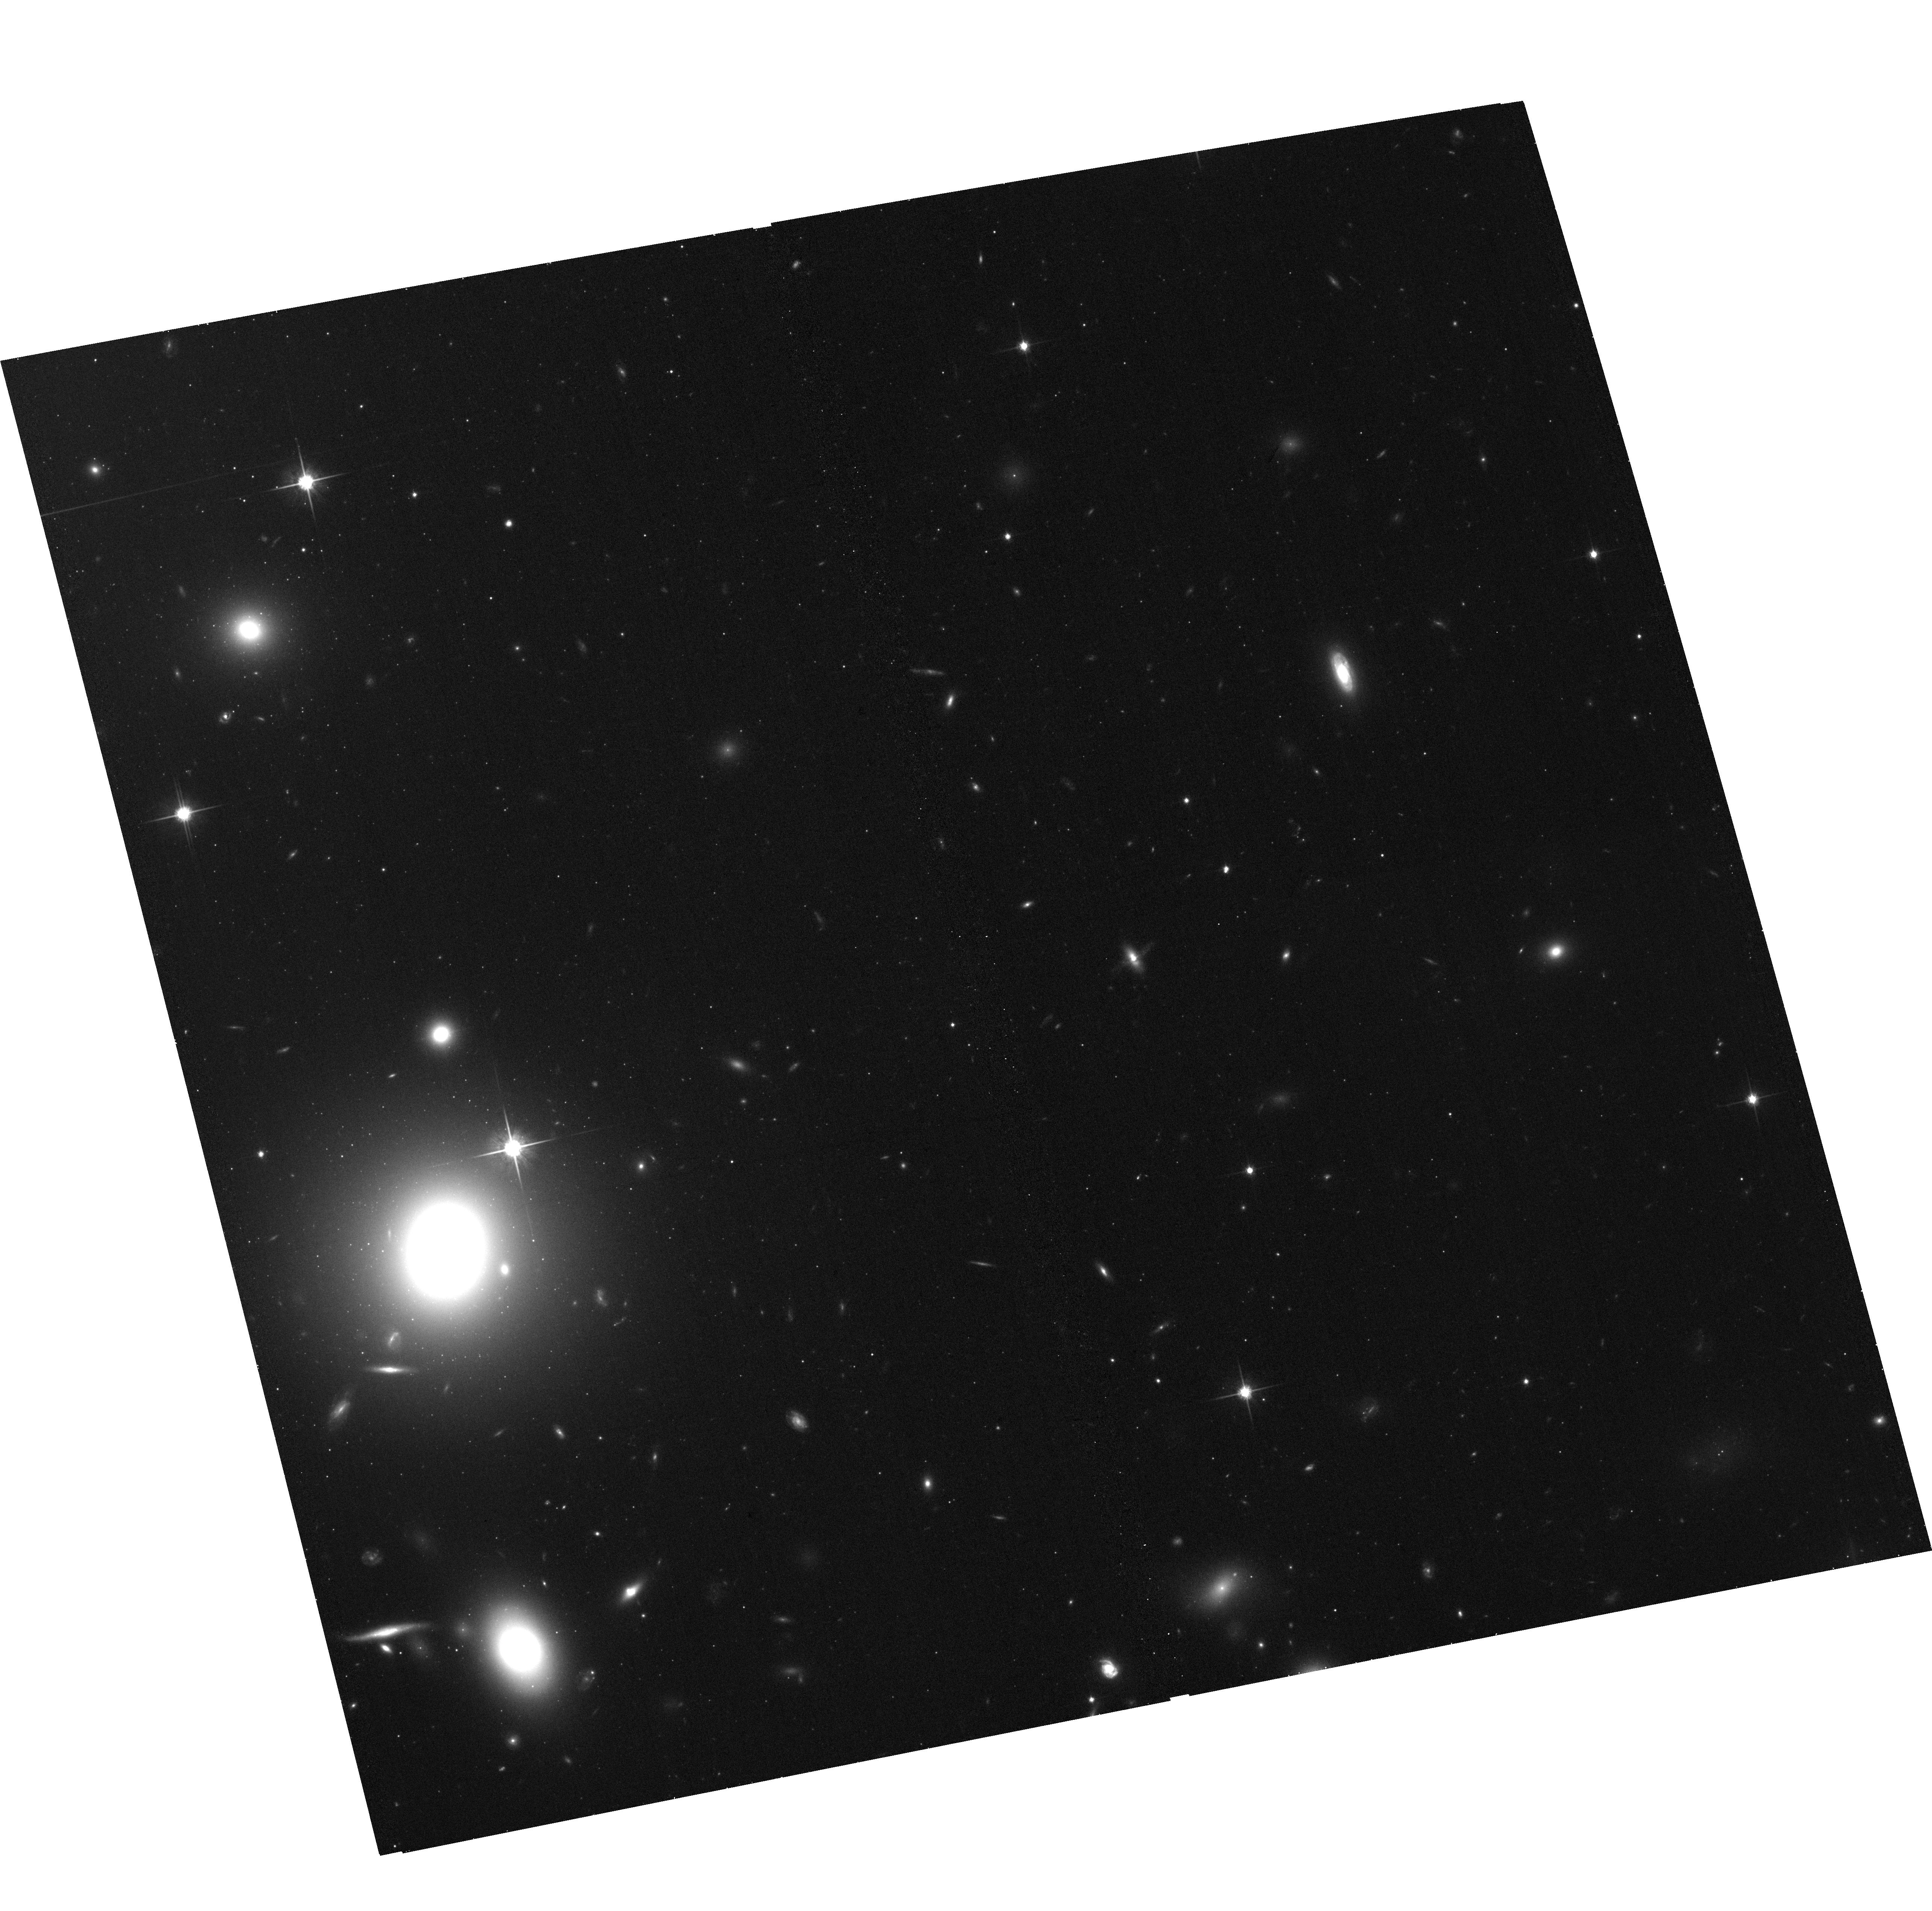
Target: COMA4-6. Instrument: ACS/WFC. Filter: F814W. Exposure: 23 min. Observation ID: hst_12918_06_acs_wfc_f814w_jc1g06

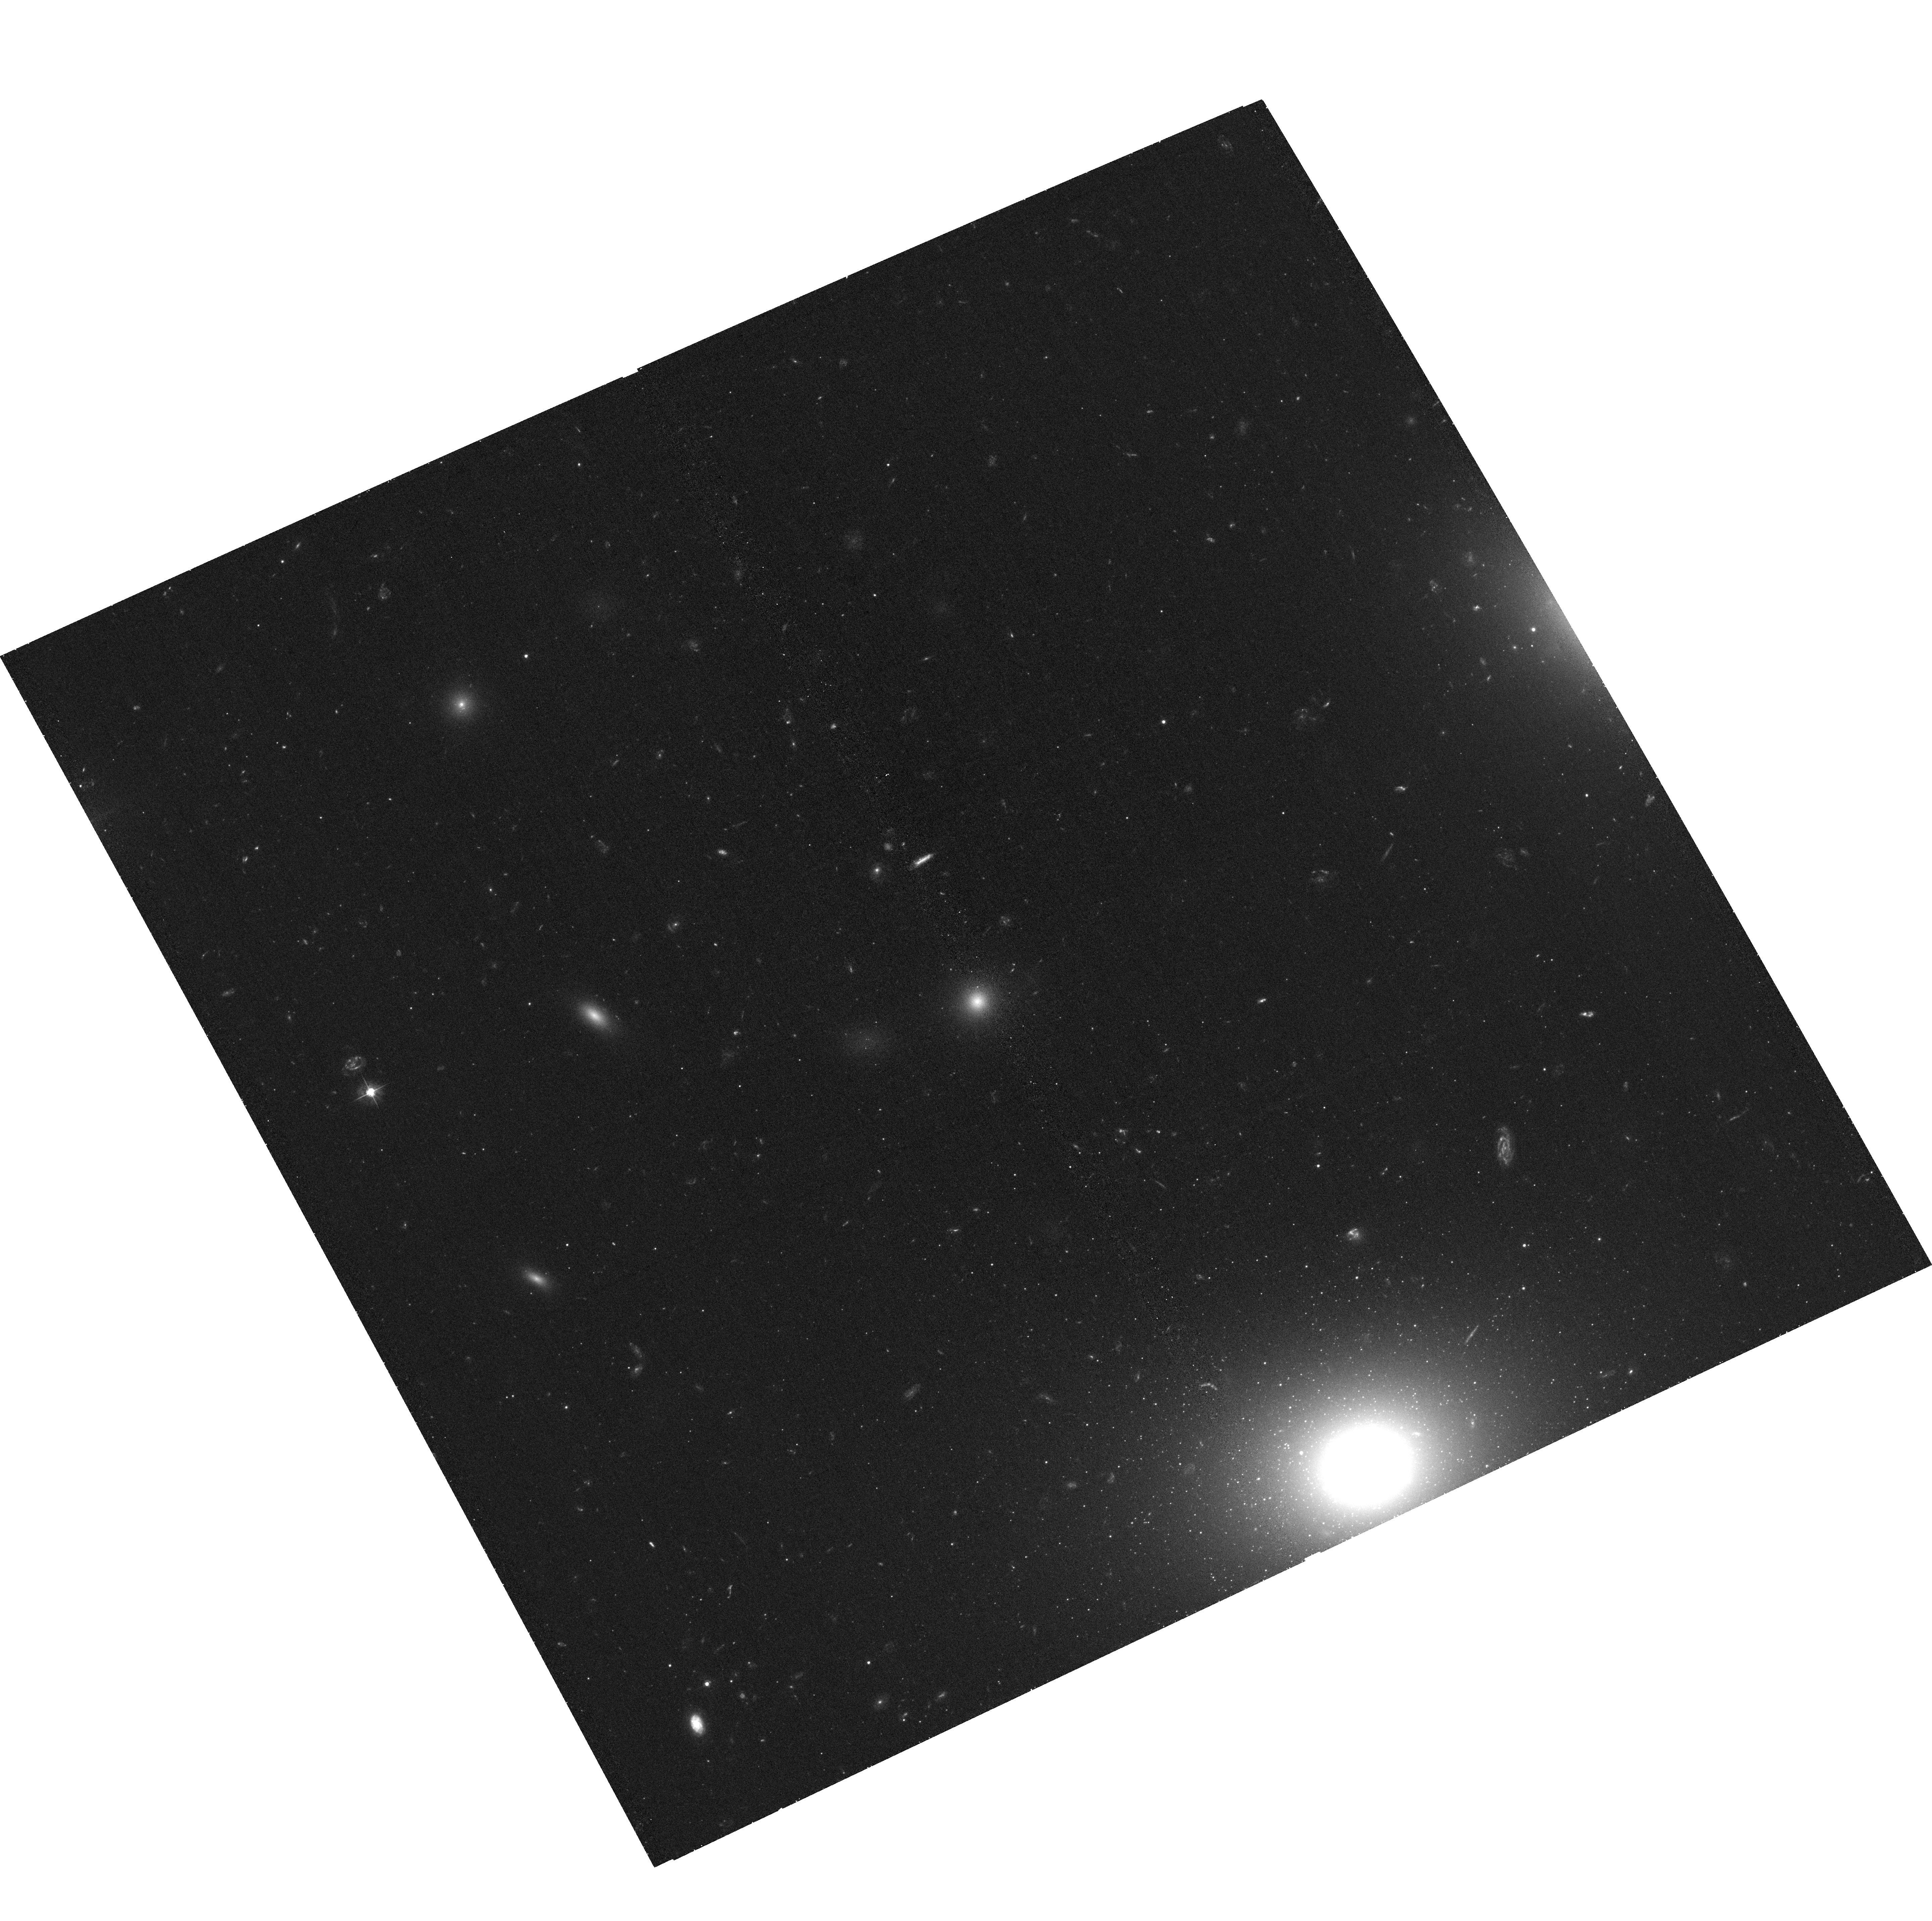
Target: COMA2-0. Instrument: ACS/WFC. Filter: F475W. Exposure: 43 min. Observation ID: hst_12918_01_acs_wfc_f475w_jc1g01

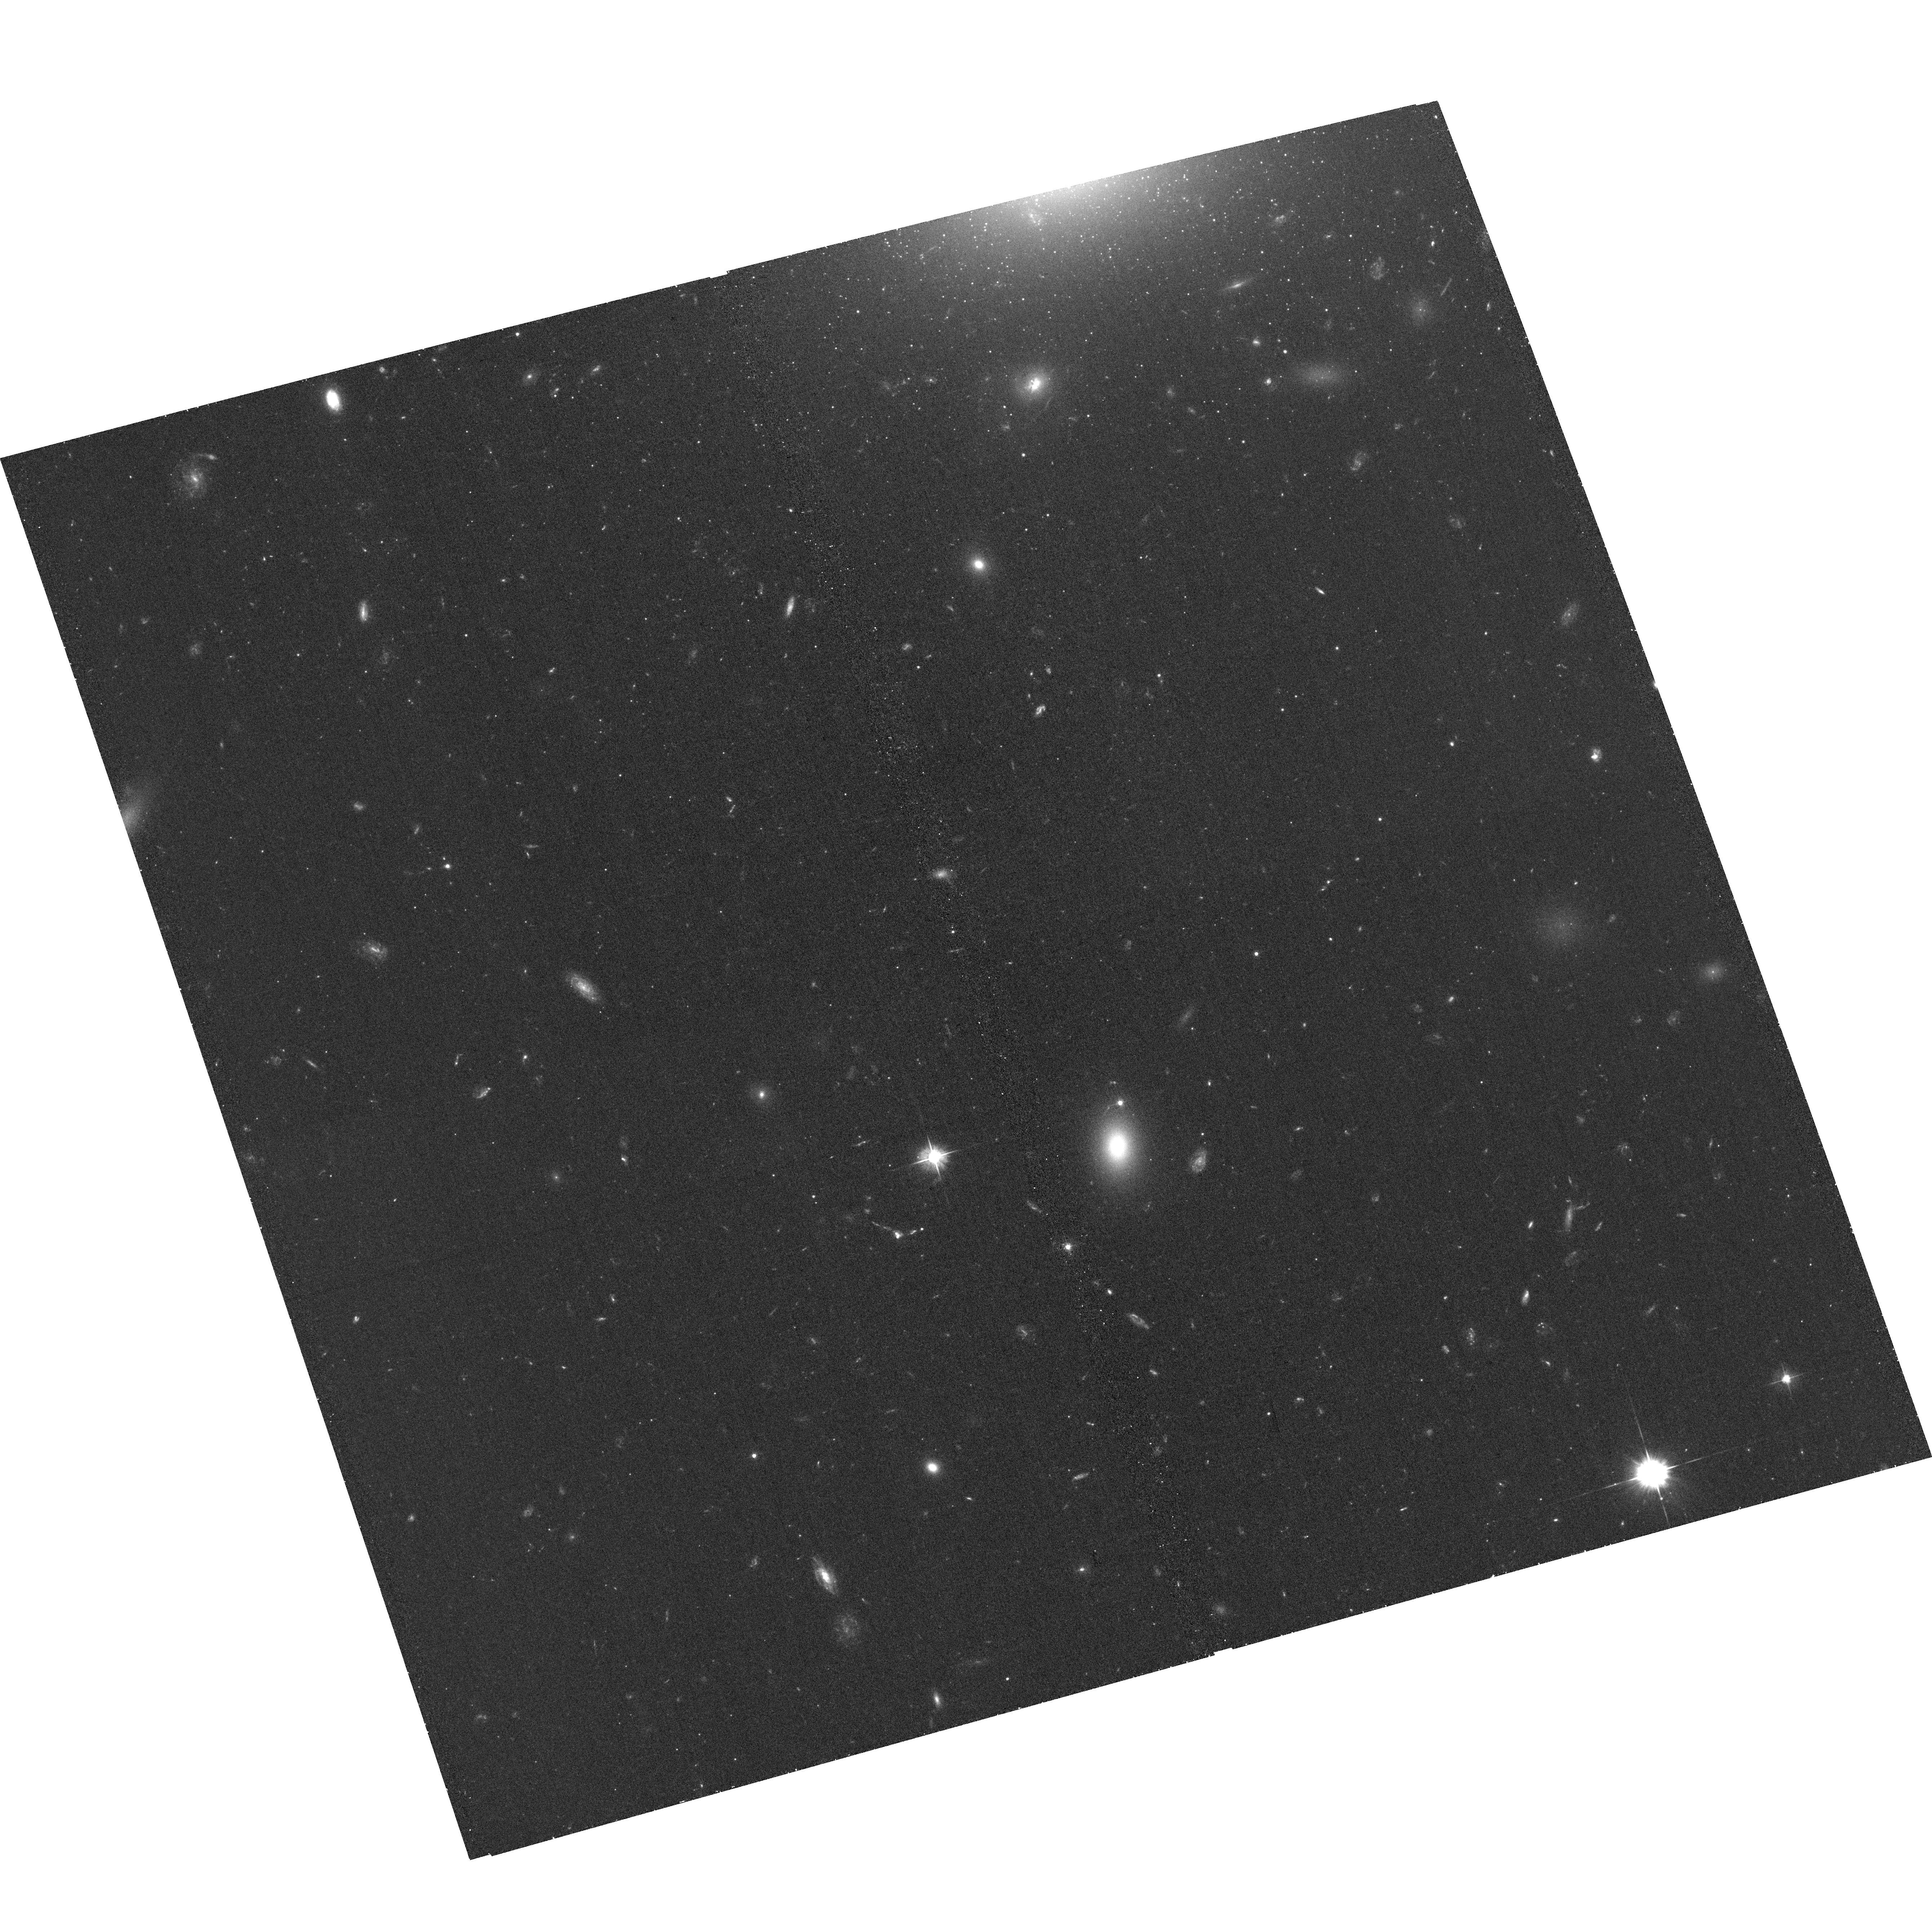
Target: COMA3-0. Instrument: ACS/WFC. Filter: F475W. Exposure: 43 min. Observation ID: hst_12918_02_acs_wfc_f475w_jc1g02

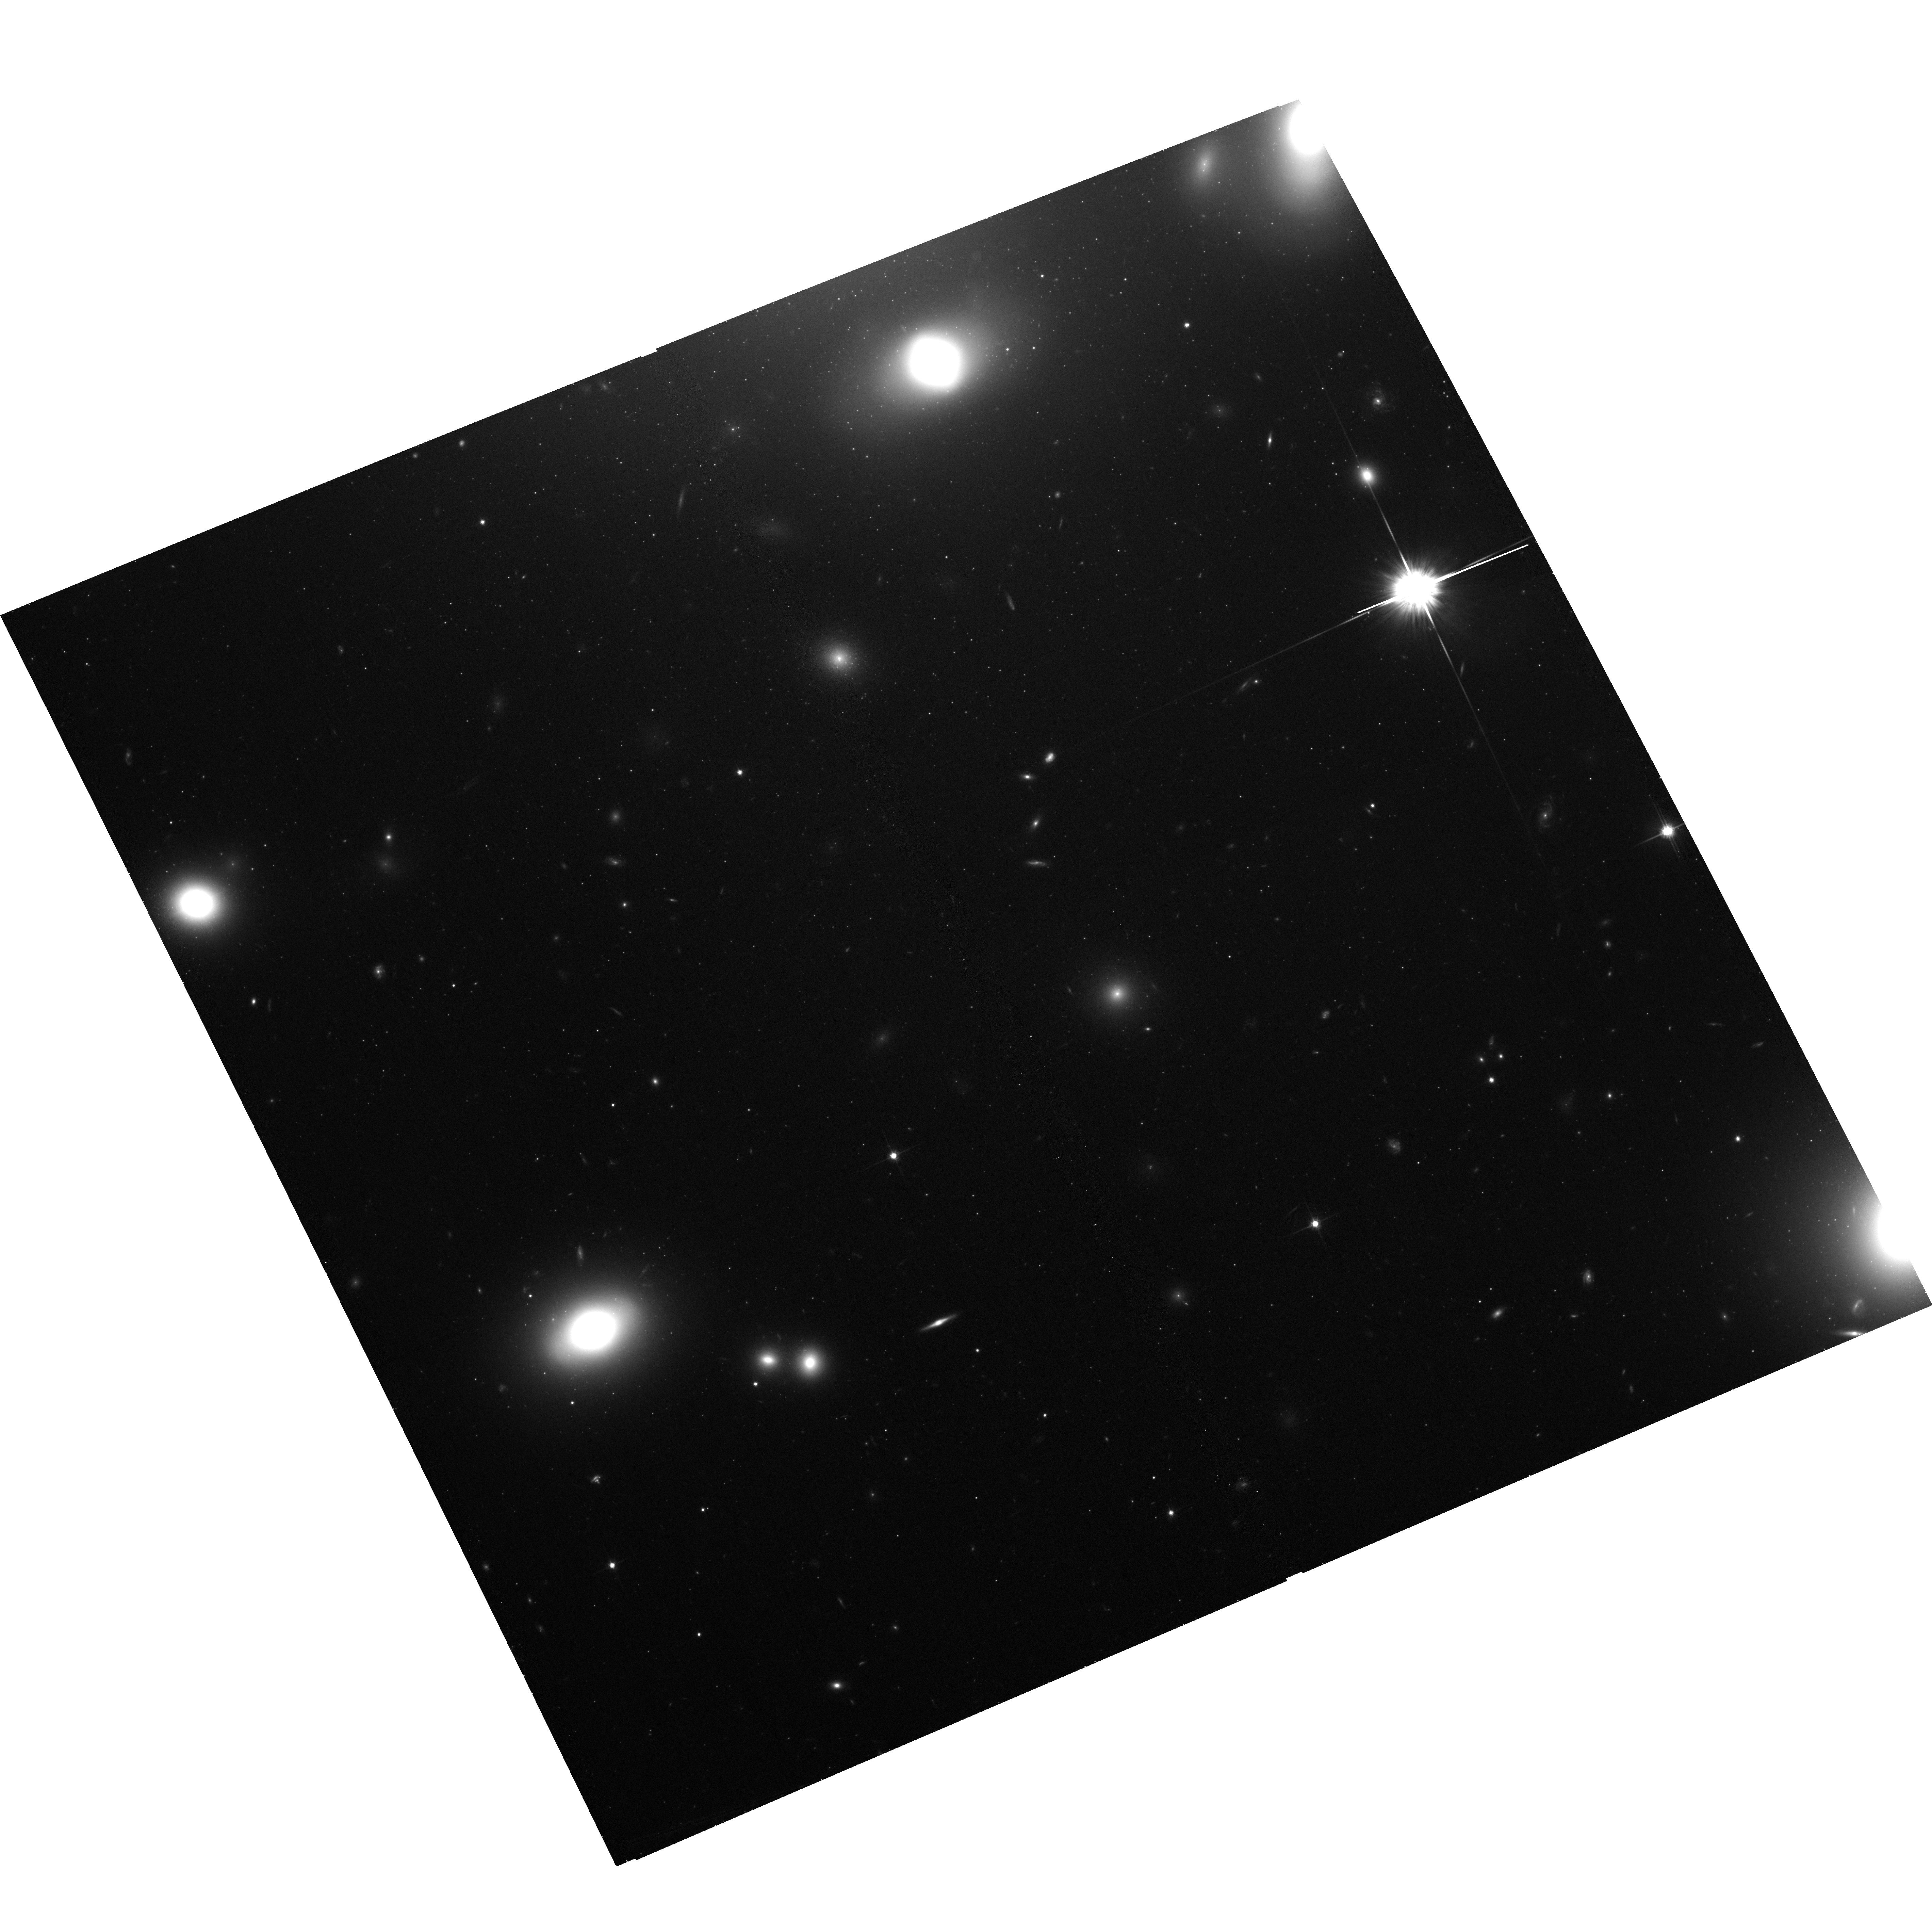
Target: COMA4-5. Instrument: ACS/WFC. Filter: F814W. Exposure: 23 min. Observation ID: hst_12918_04_acs_wfc_f814w_jc1g04

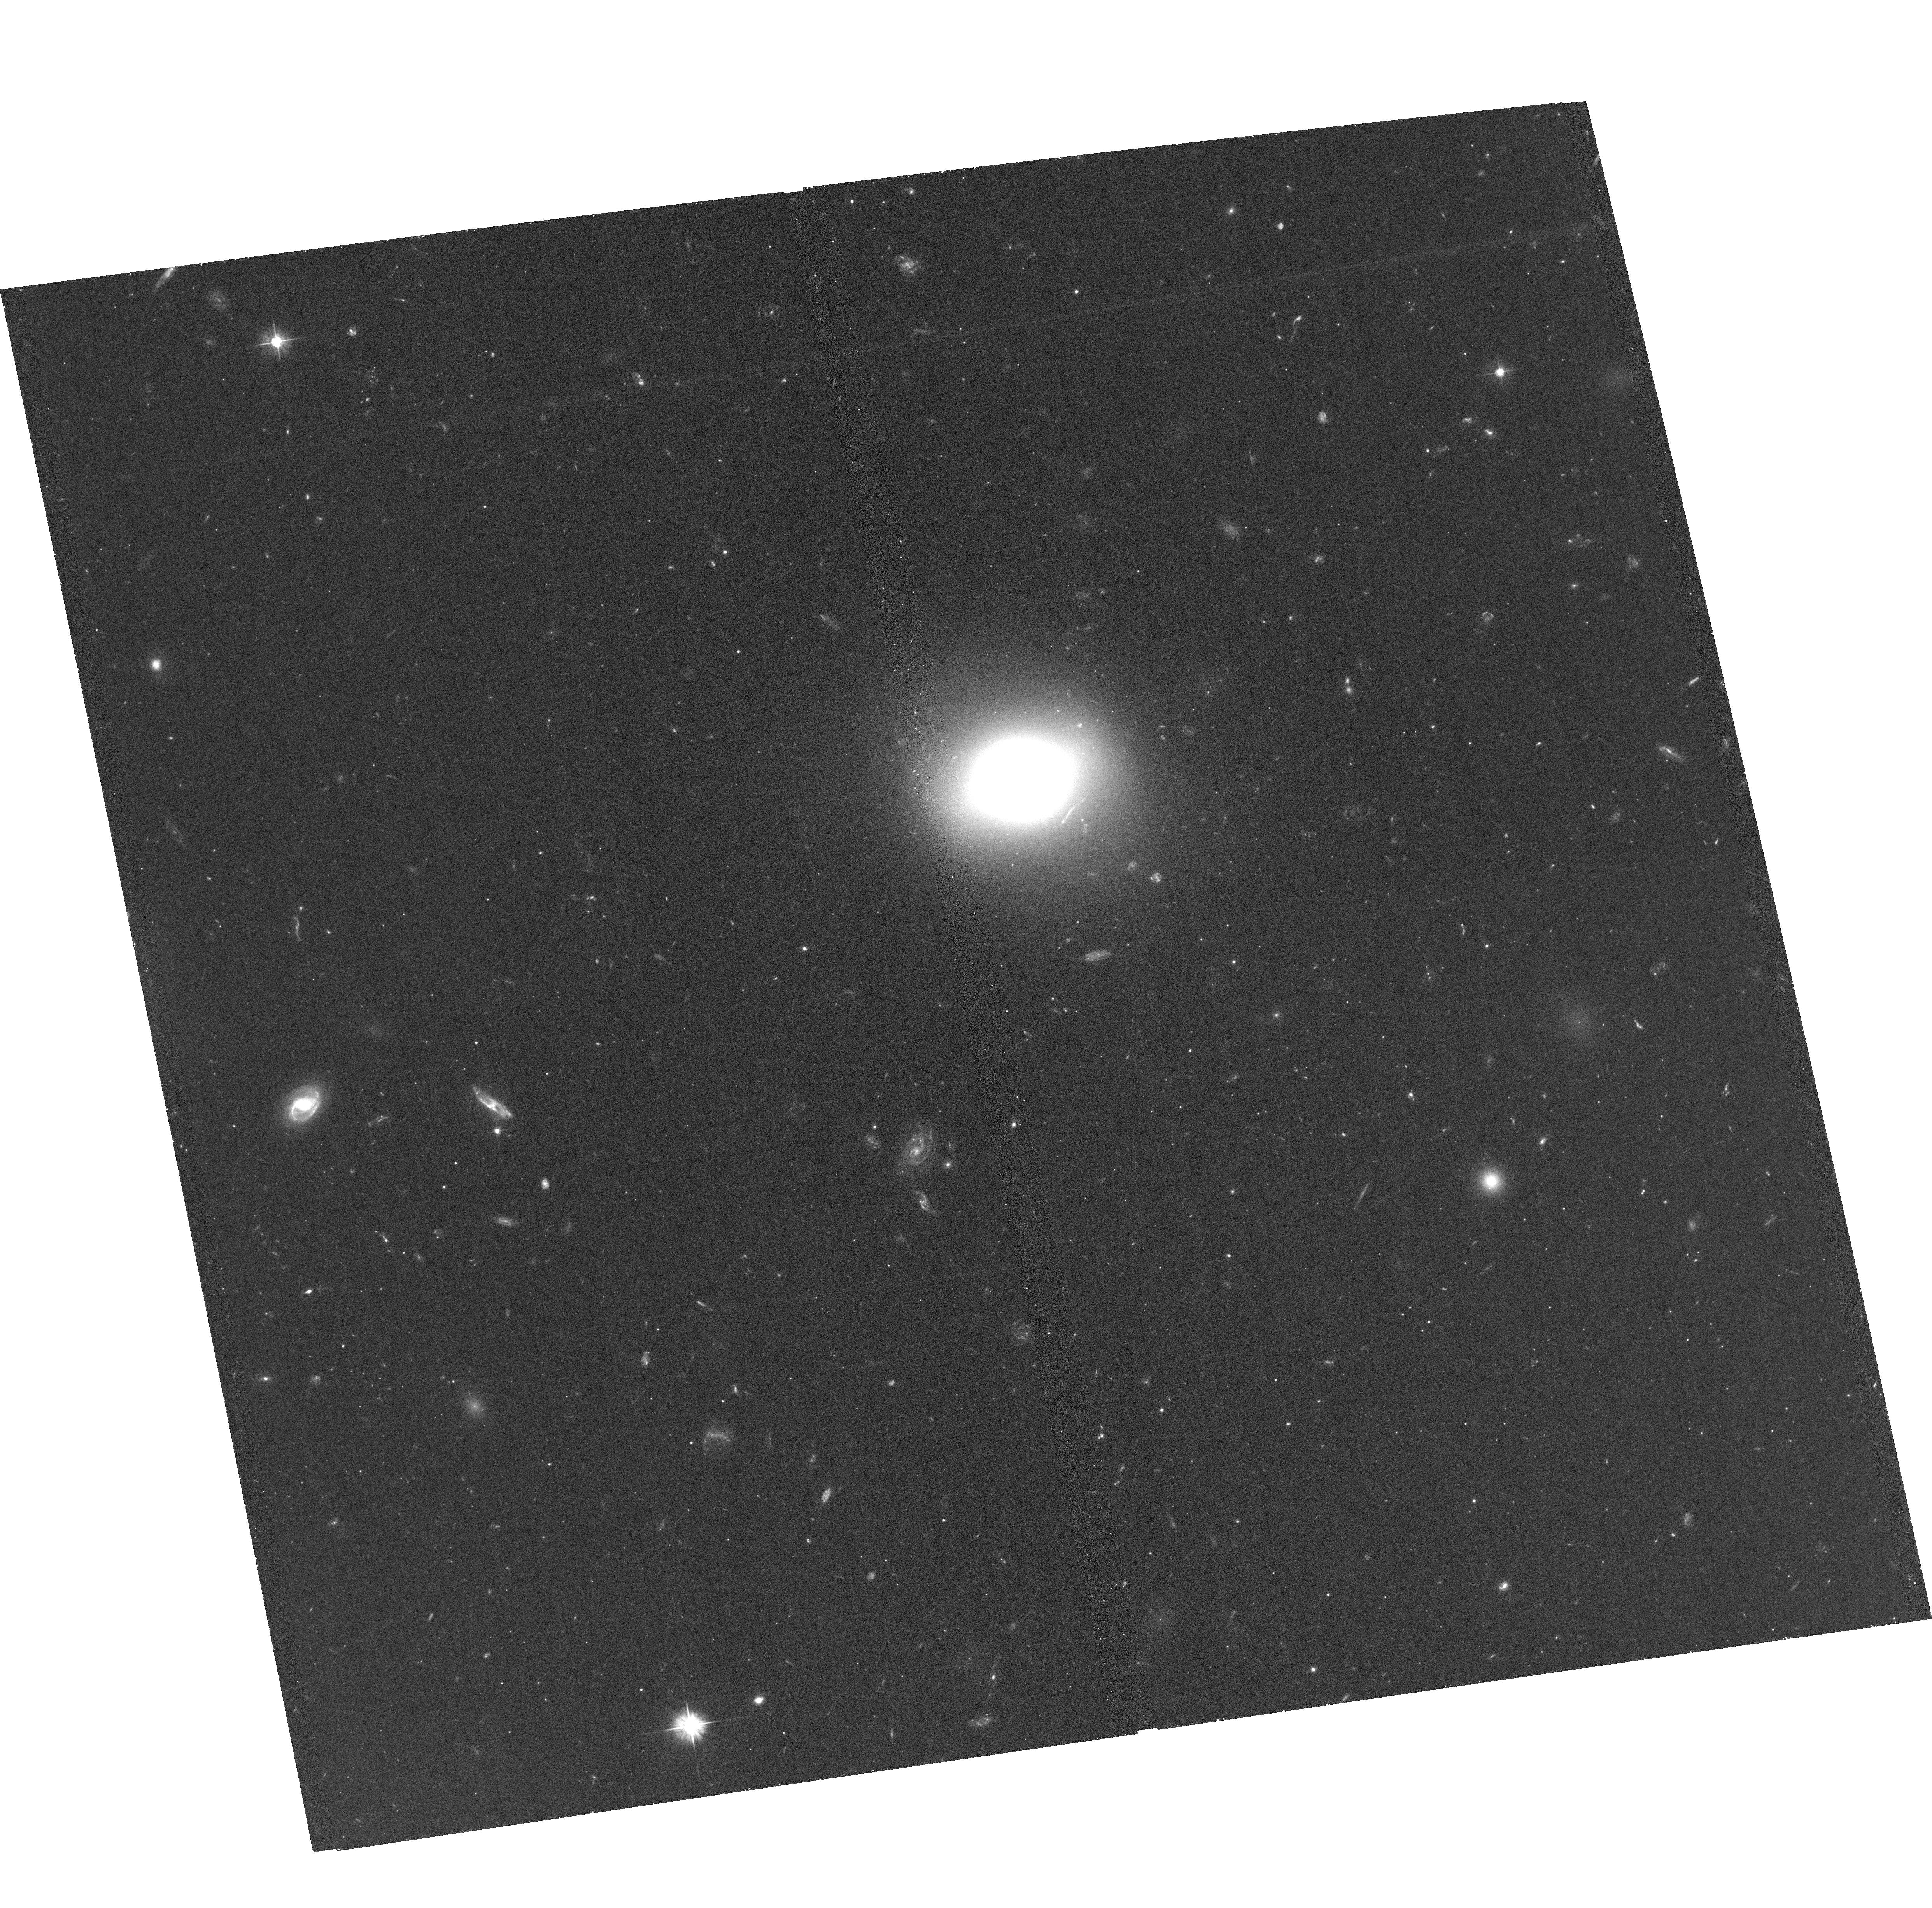
Target: COMA2-4. Instrument: ACS/WFC. Filter: F475W. Exposure: 43 min. Observation ID: hst_12918_03_acs_wfc_f475w_jc1g03

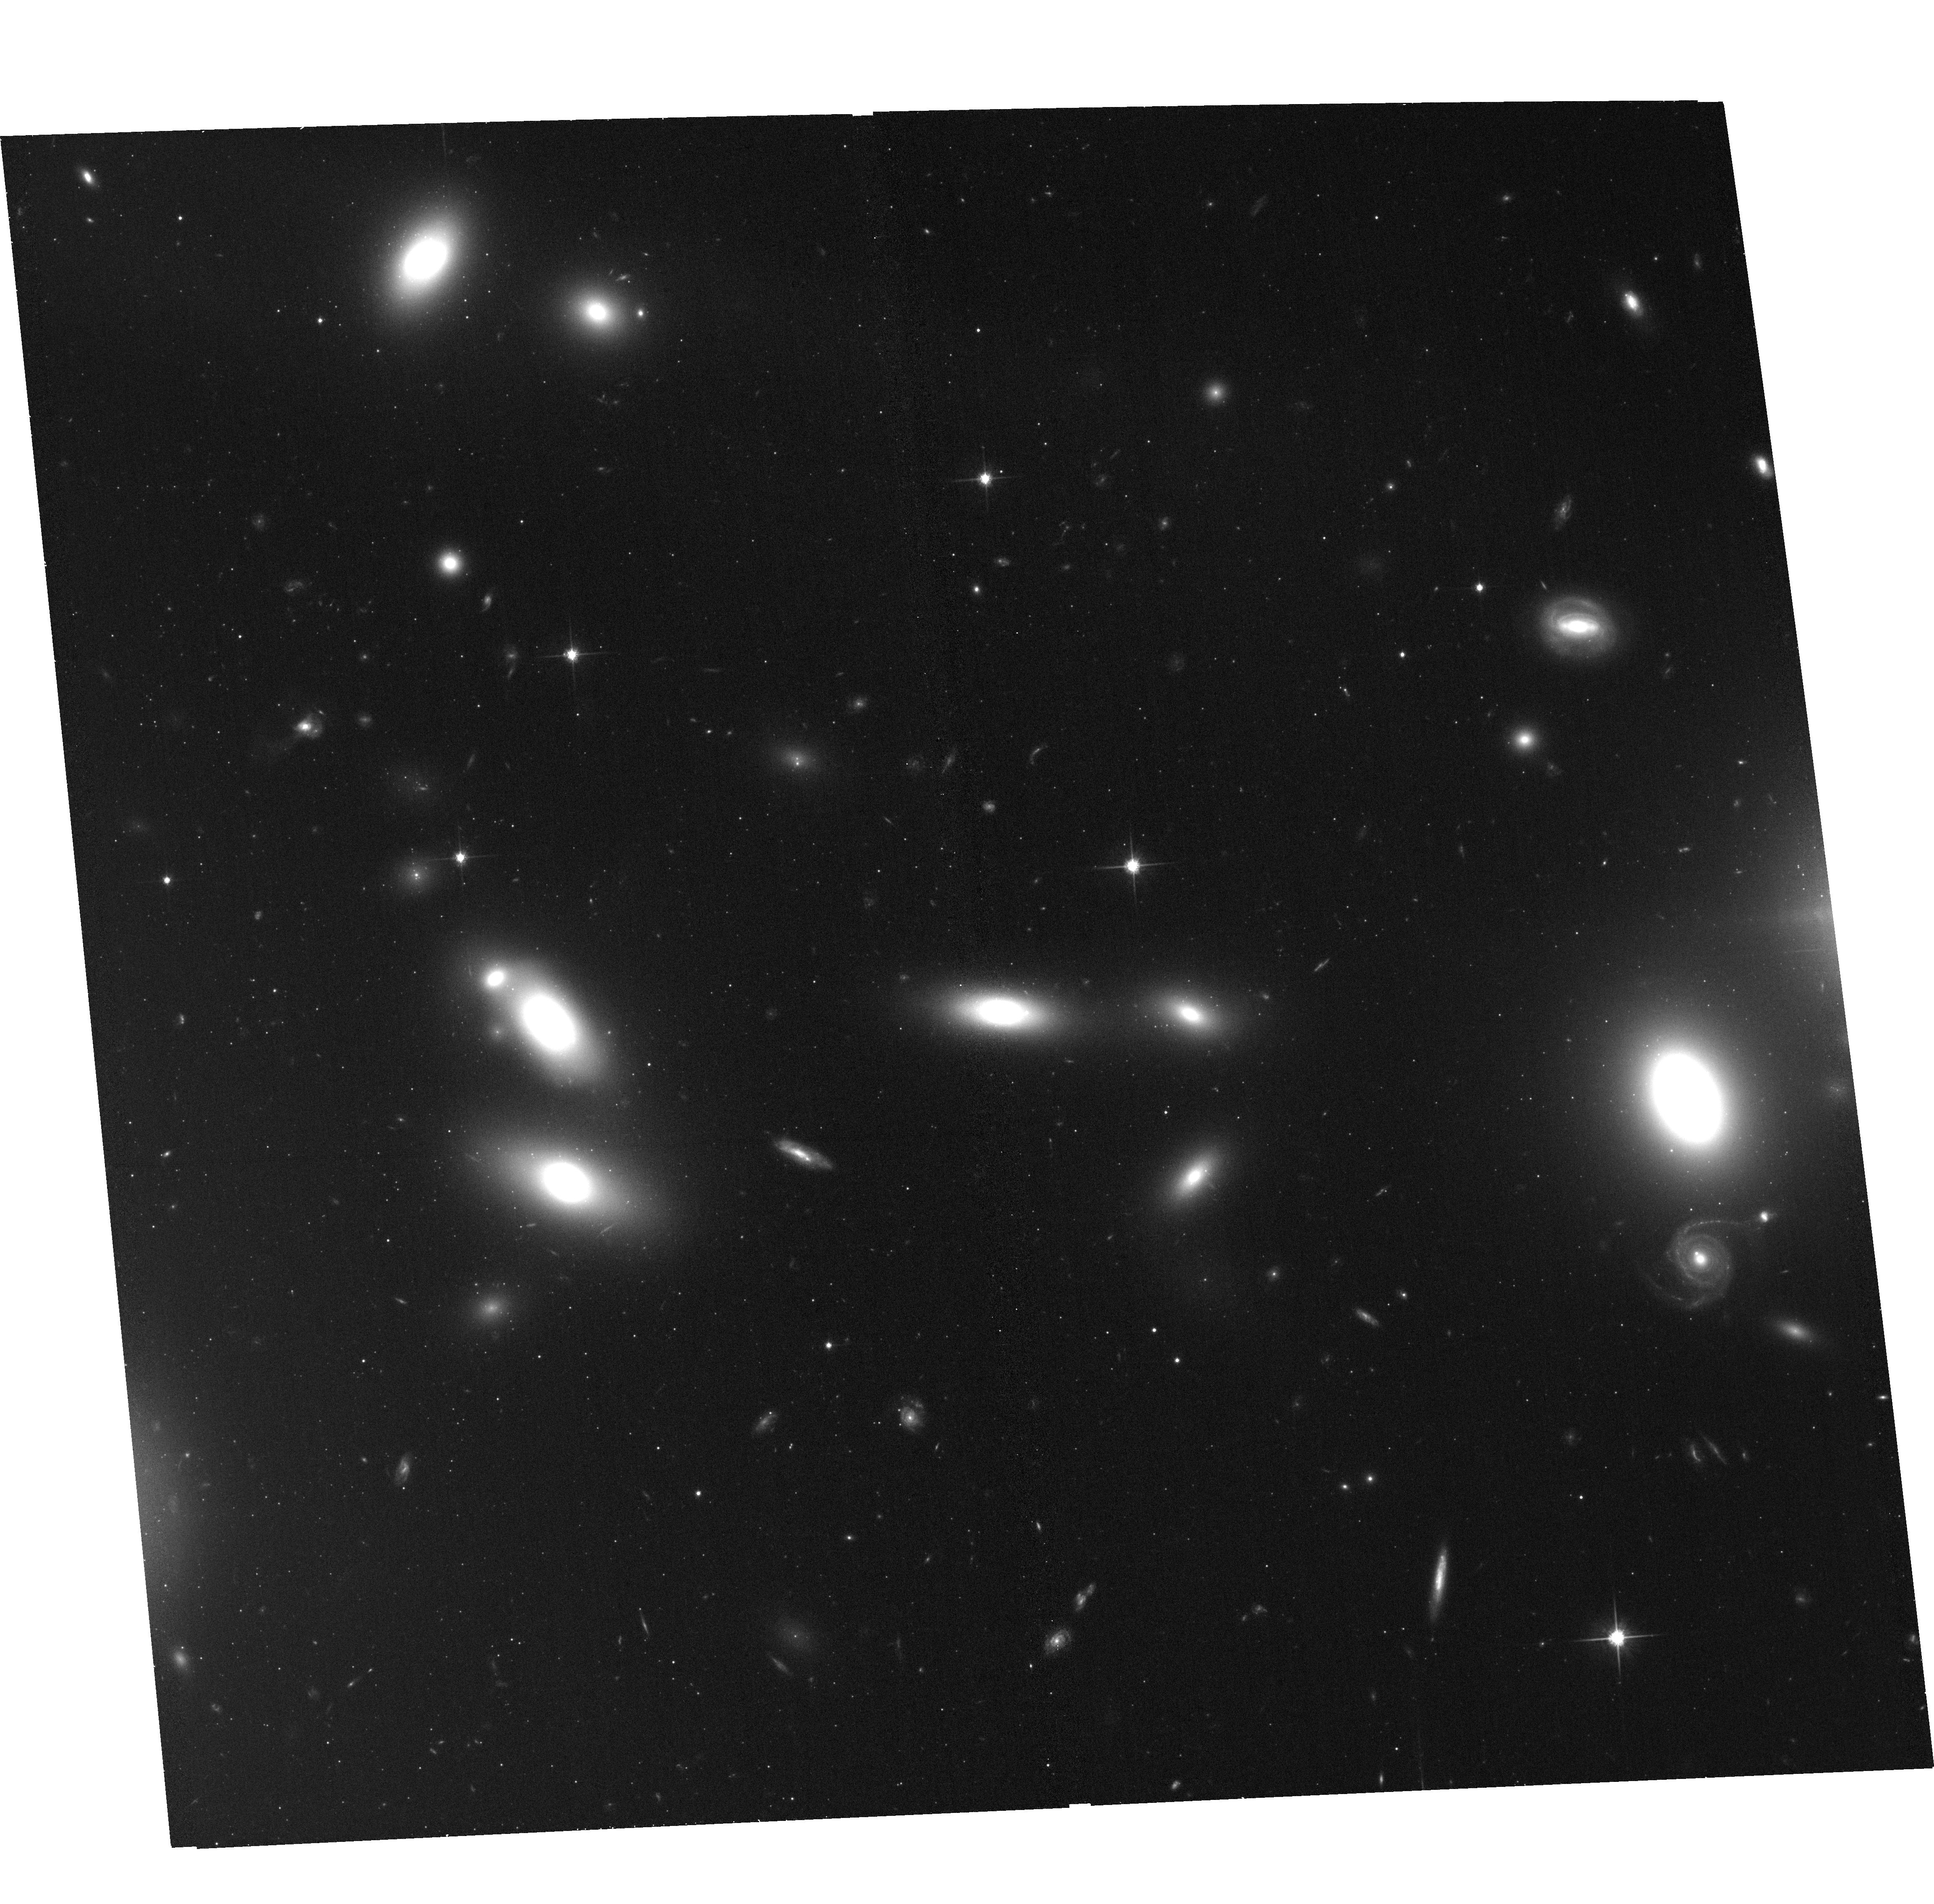
Target: COMA3-6. Instrument: ACS/WFC. Filter: F814W. Exposure: 23 min. Observation ID: hst_12918_05_acs_wfc_f814w_jc1g05

Origin of UCDs in the Coma Cluster (PI: Chiboucas, Kristin)

We propose to explore the nature and origin of ultra-compact dwarf galaxies through two passband imaging with the ACS/WFC of 6 fields in the Coma cluster core. This is part of an on-going ACS survey of the Coma cluster which was cut short by the ACS failure. The proposed 6 fields will provide contiguous coverage of the central core assuring legacy value of this treasury program while concurrently targeting regions expected to harbor large UCD populations where specific tests will help distinguish between different formation scenarios. Through the high spatial resolution of ACS we have successfully identified a population of UCDs in the Coma cluster, strongly concentrated around the central giants and along a narrow band through the core region. Based on the UCD properties, distribution, and similarities to the Coma cluster GC population in our current dataset, we find more evidence for UCDs originating as star clusters than as stripped nuclei from tidally disrupted dwarf ellipticals. However, other formation scenarios are not ruled out. The proposed observations fill in the principal axis of the core, targeting regions around 3 major galaxies, where we expect high concentrations of UCDs based on this previous work. With more complete coverage in the central core, we will establish whether GCs and UCDs maintain similar distributions and similarly higher densities around the 3 targeted galaxies, investigate previously noted color affiliations of UCDs with these host galaxies, and determine whether the number counts of UCDs are consistent with the bright tail of the GC luminosity function or the implied numbers of disrupted dwarfs with intracluster light measurements.